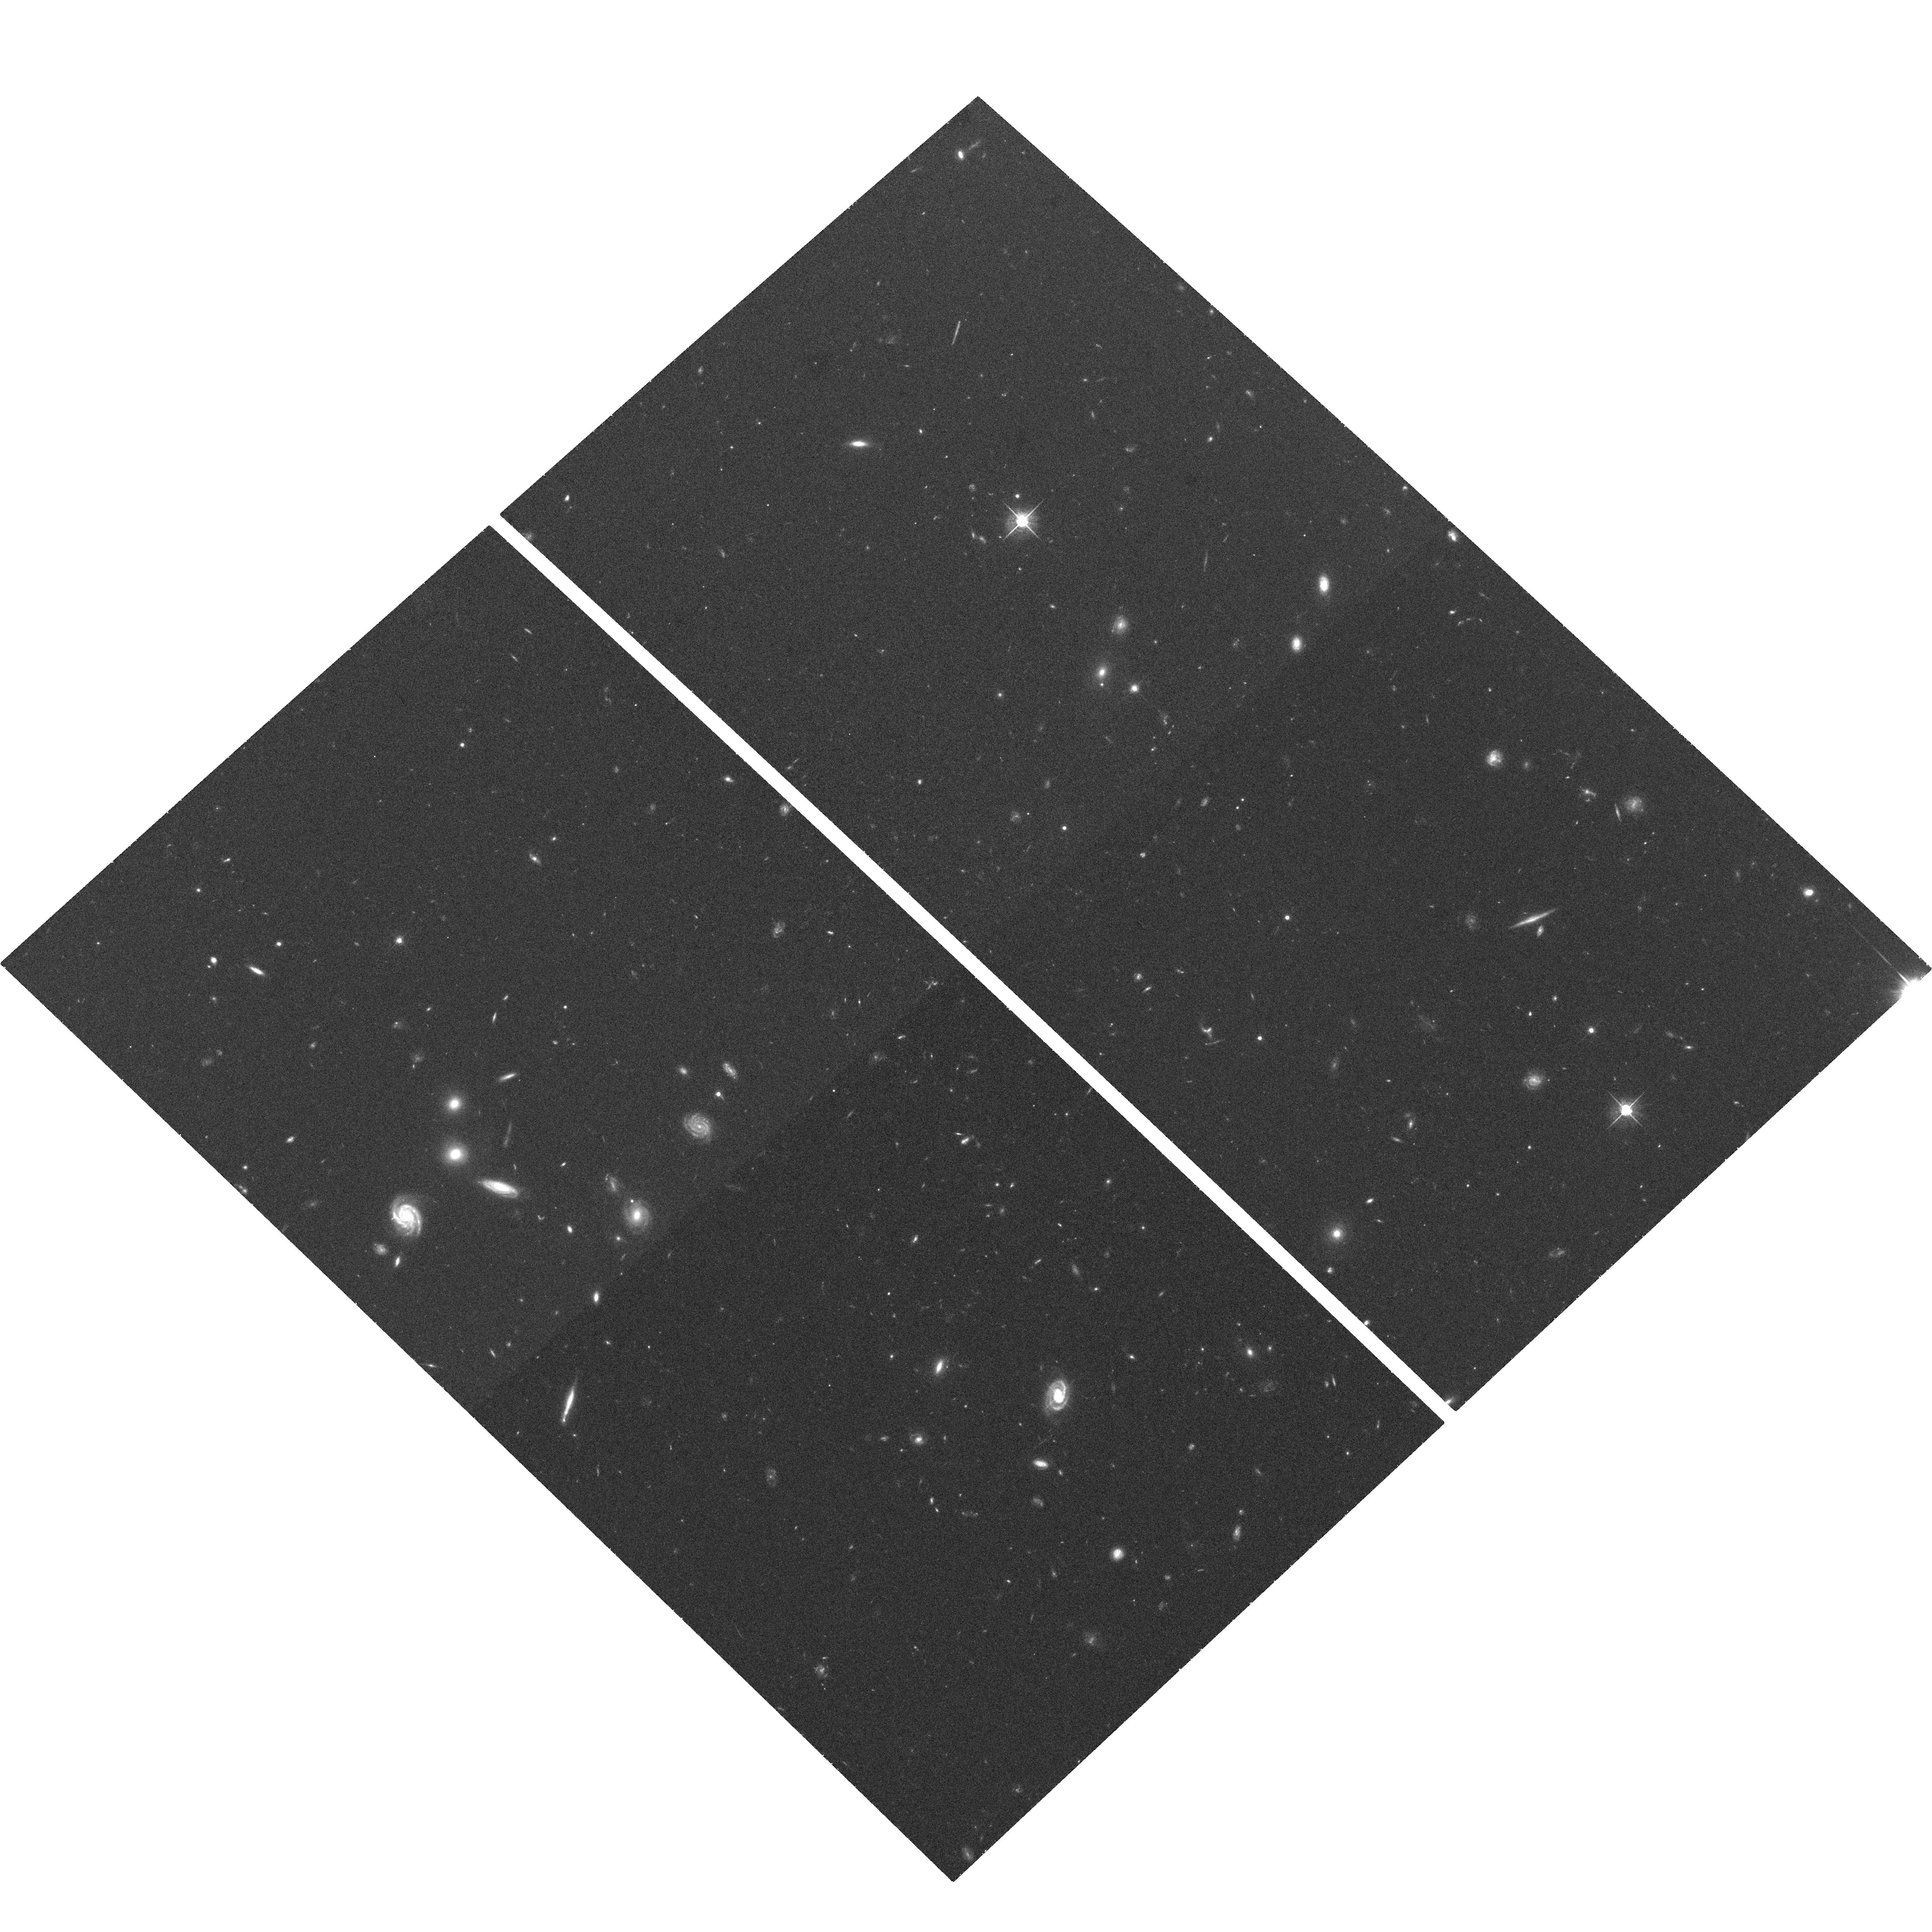
Target: SDSSJ091040.03+535427.9. Instrument: ACS/WFC. Filter: F625W. Exposure: 36 min. Observation ID: hst_10813_07_acs_wfc_f625w_j9p007

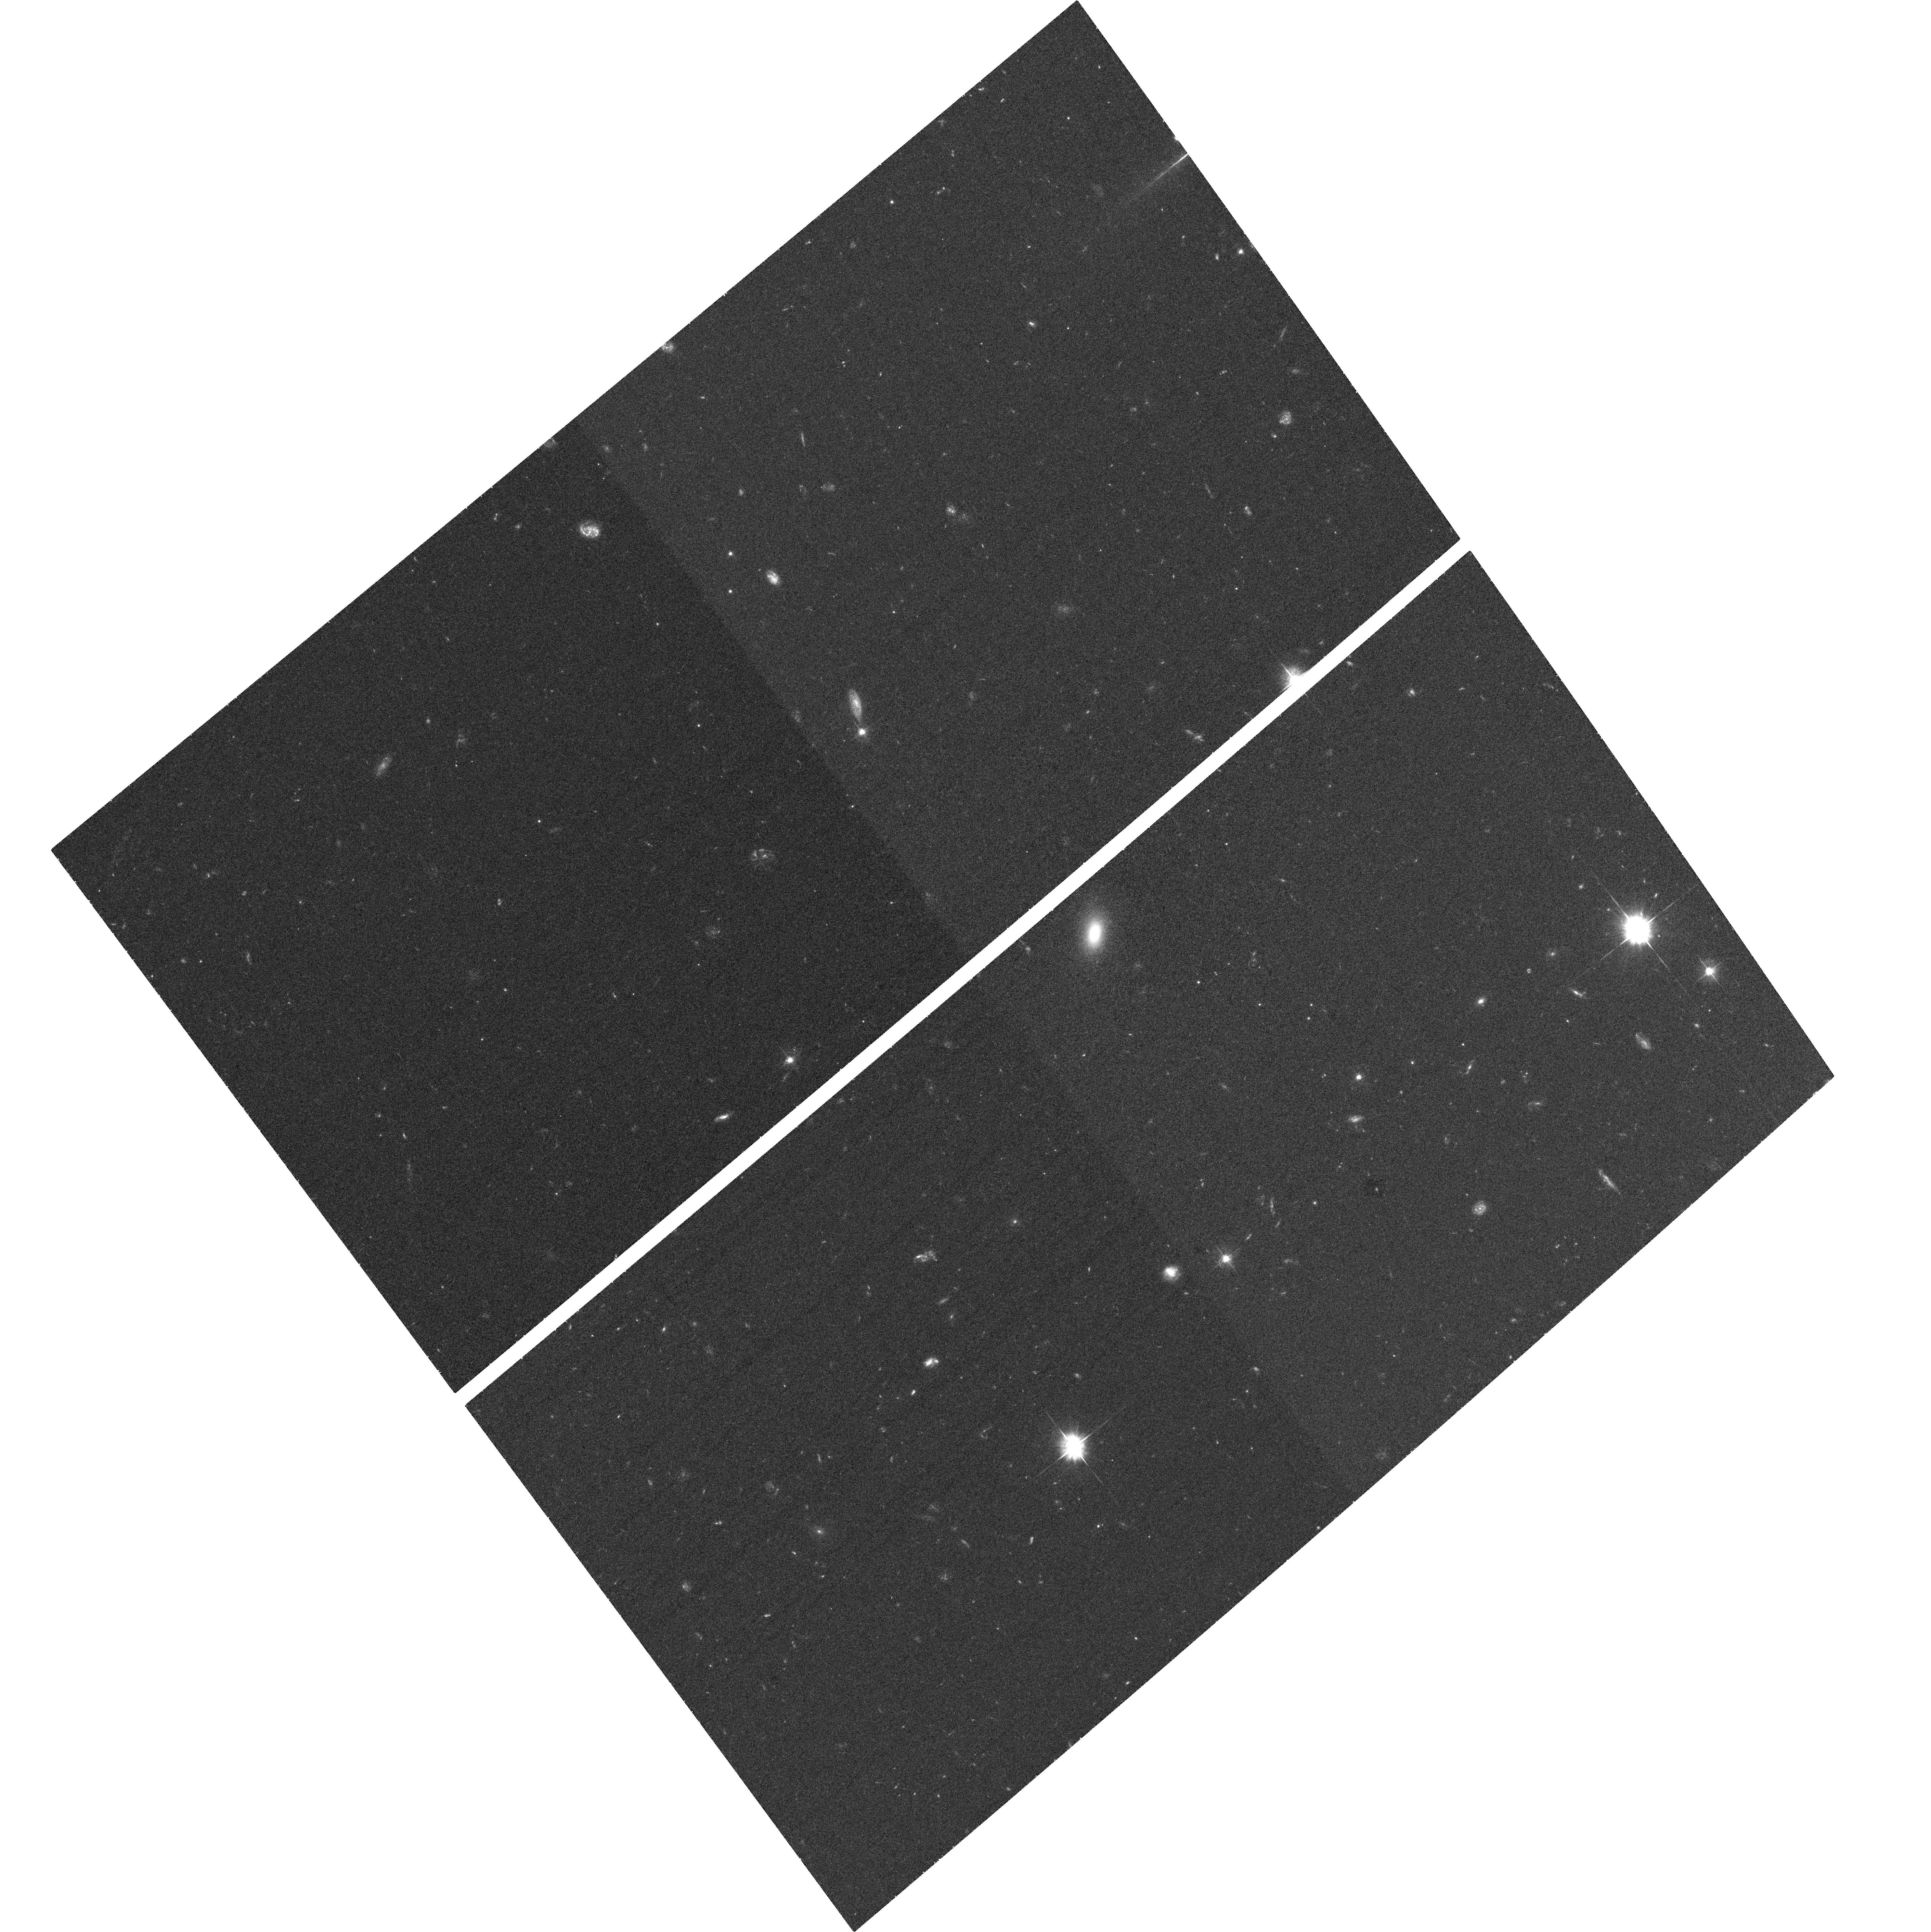
Target: SDSSJ083456.52+473957.5. Instrument: ACS/WFC. Filter: F475W. Exposure: 35 min. Observation ID: hst_10813_06_acs_wfc_f475w_j9p006

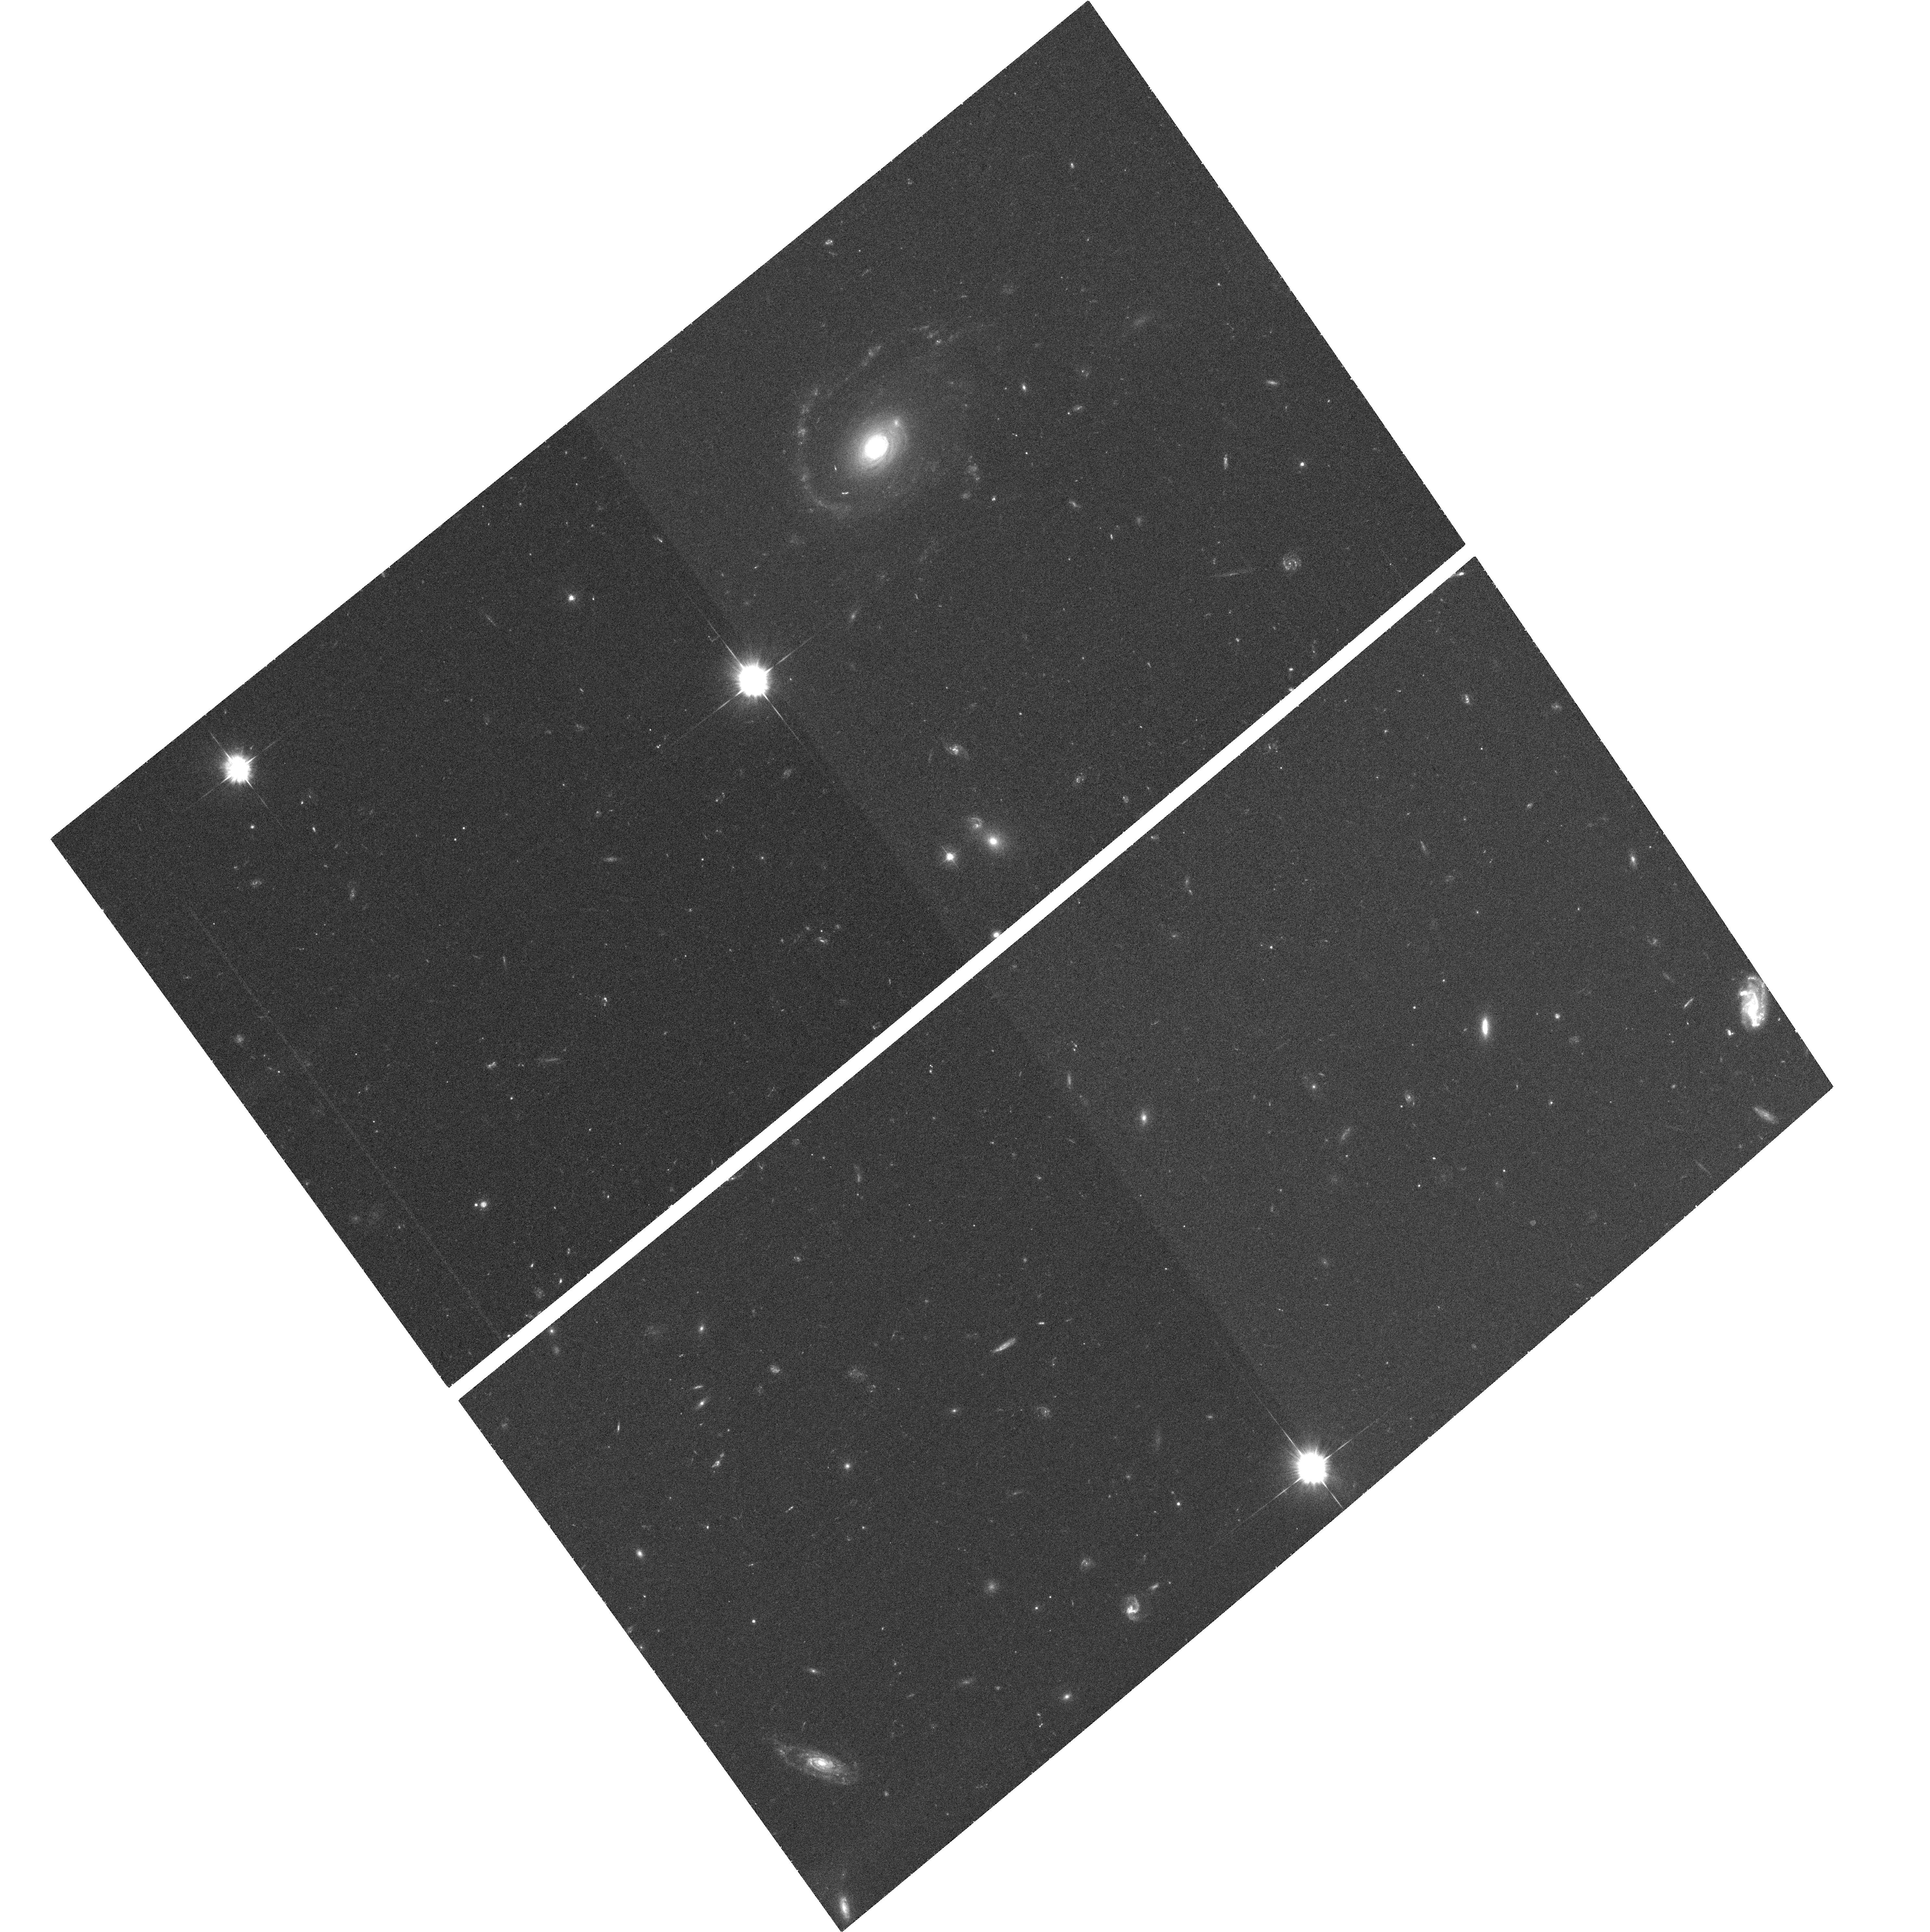
Target: SDSSJ234020.86+005559.7. Instrument: ACS/WFC. Filter: F475W. Exposure: 34 min. Observation ID: hst_10813_12_acs_wfc_f475w_j9p012

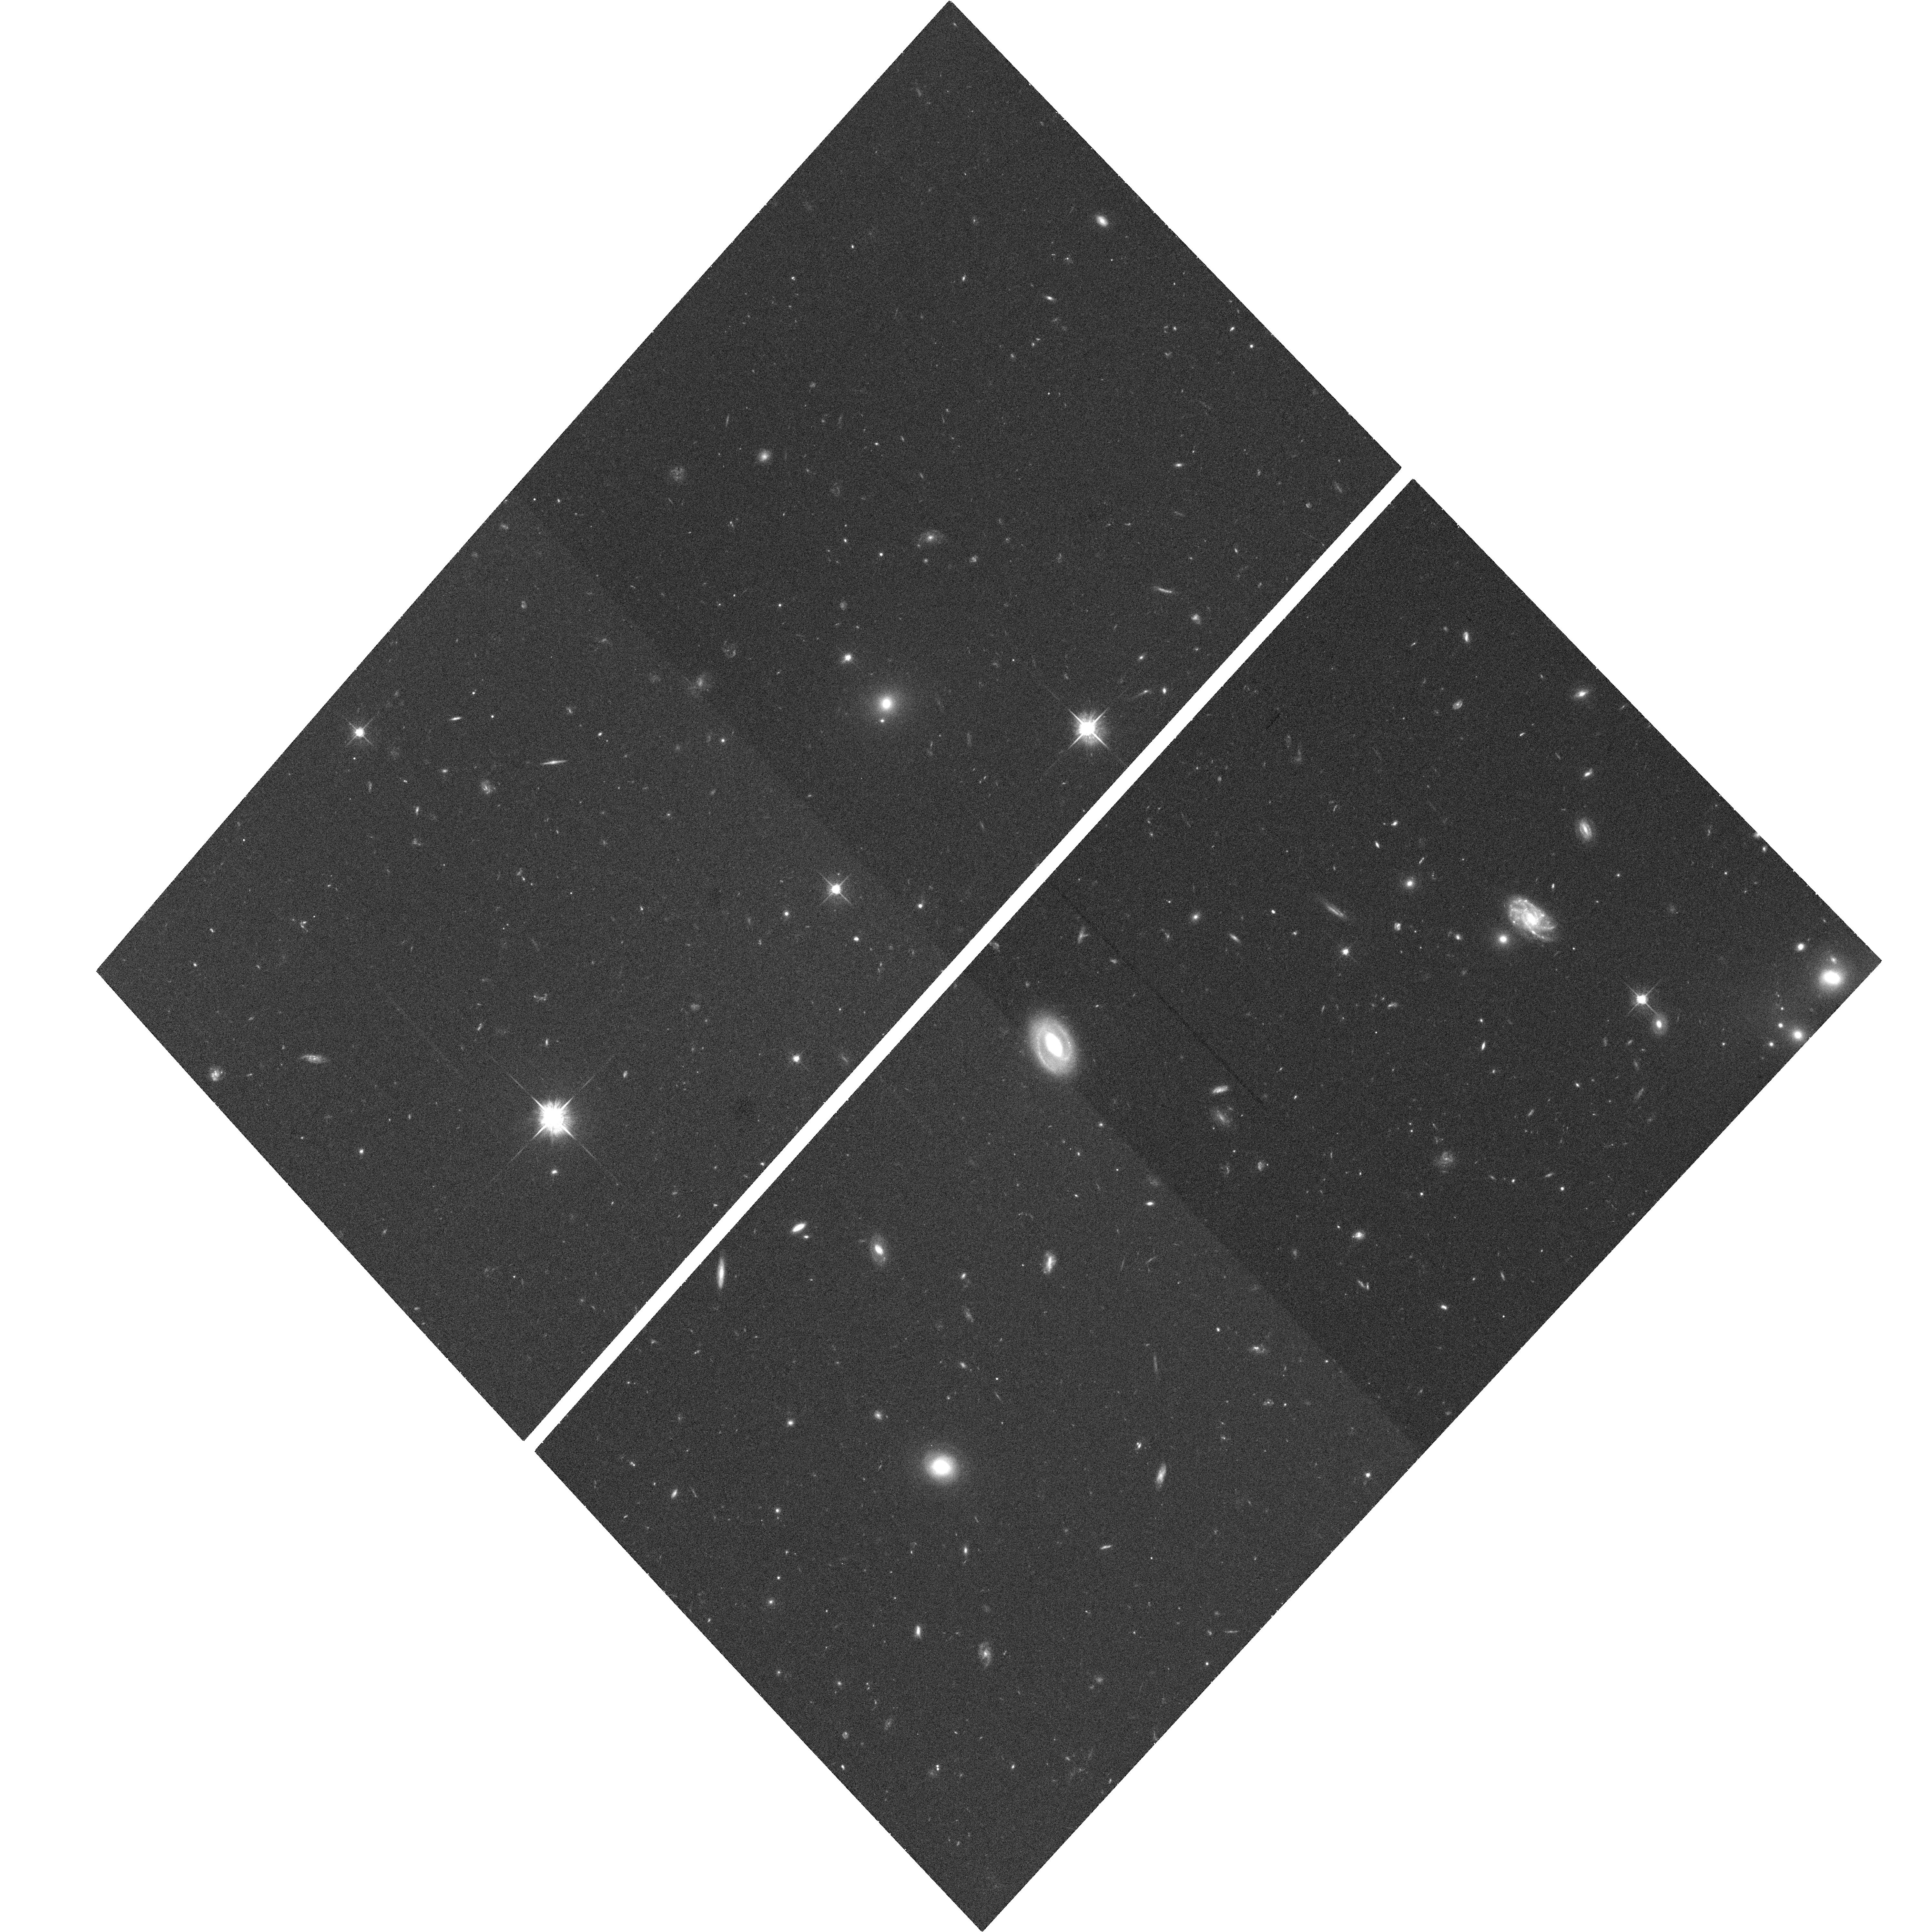
Target: SDSSJ025002.88-082406. Instrument: ACS/WFC. Filter: F625W. Exposure: 36 min. Observation ID: hst_10813_04_acs_wfc_f625w_j9p004

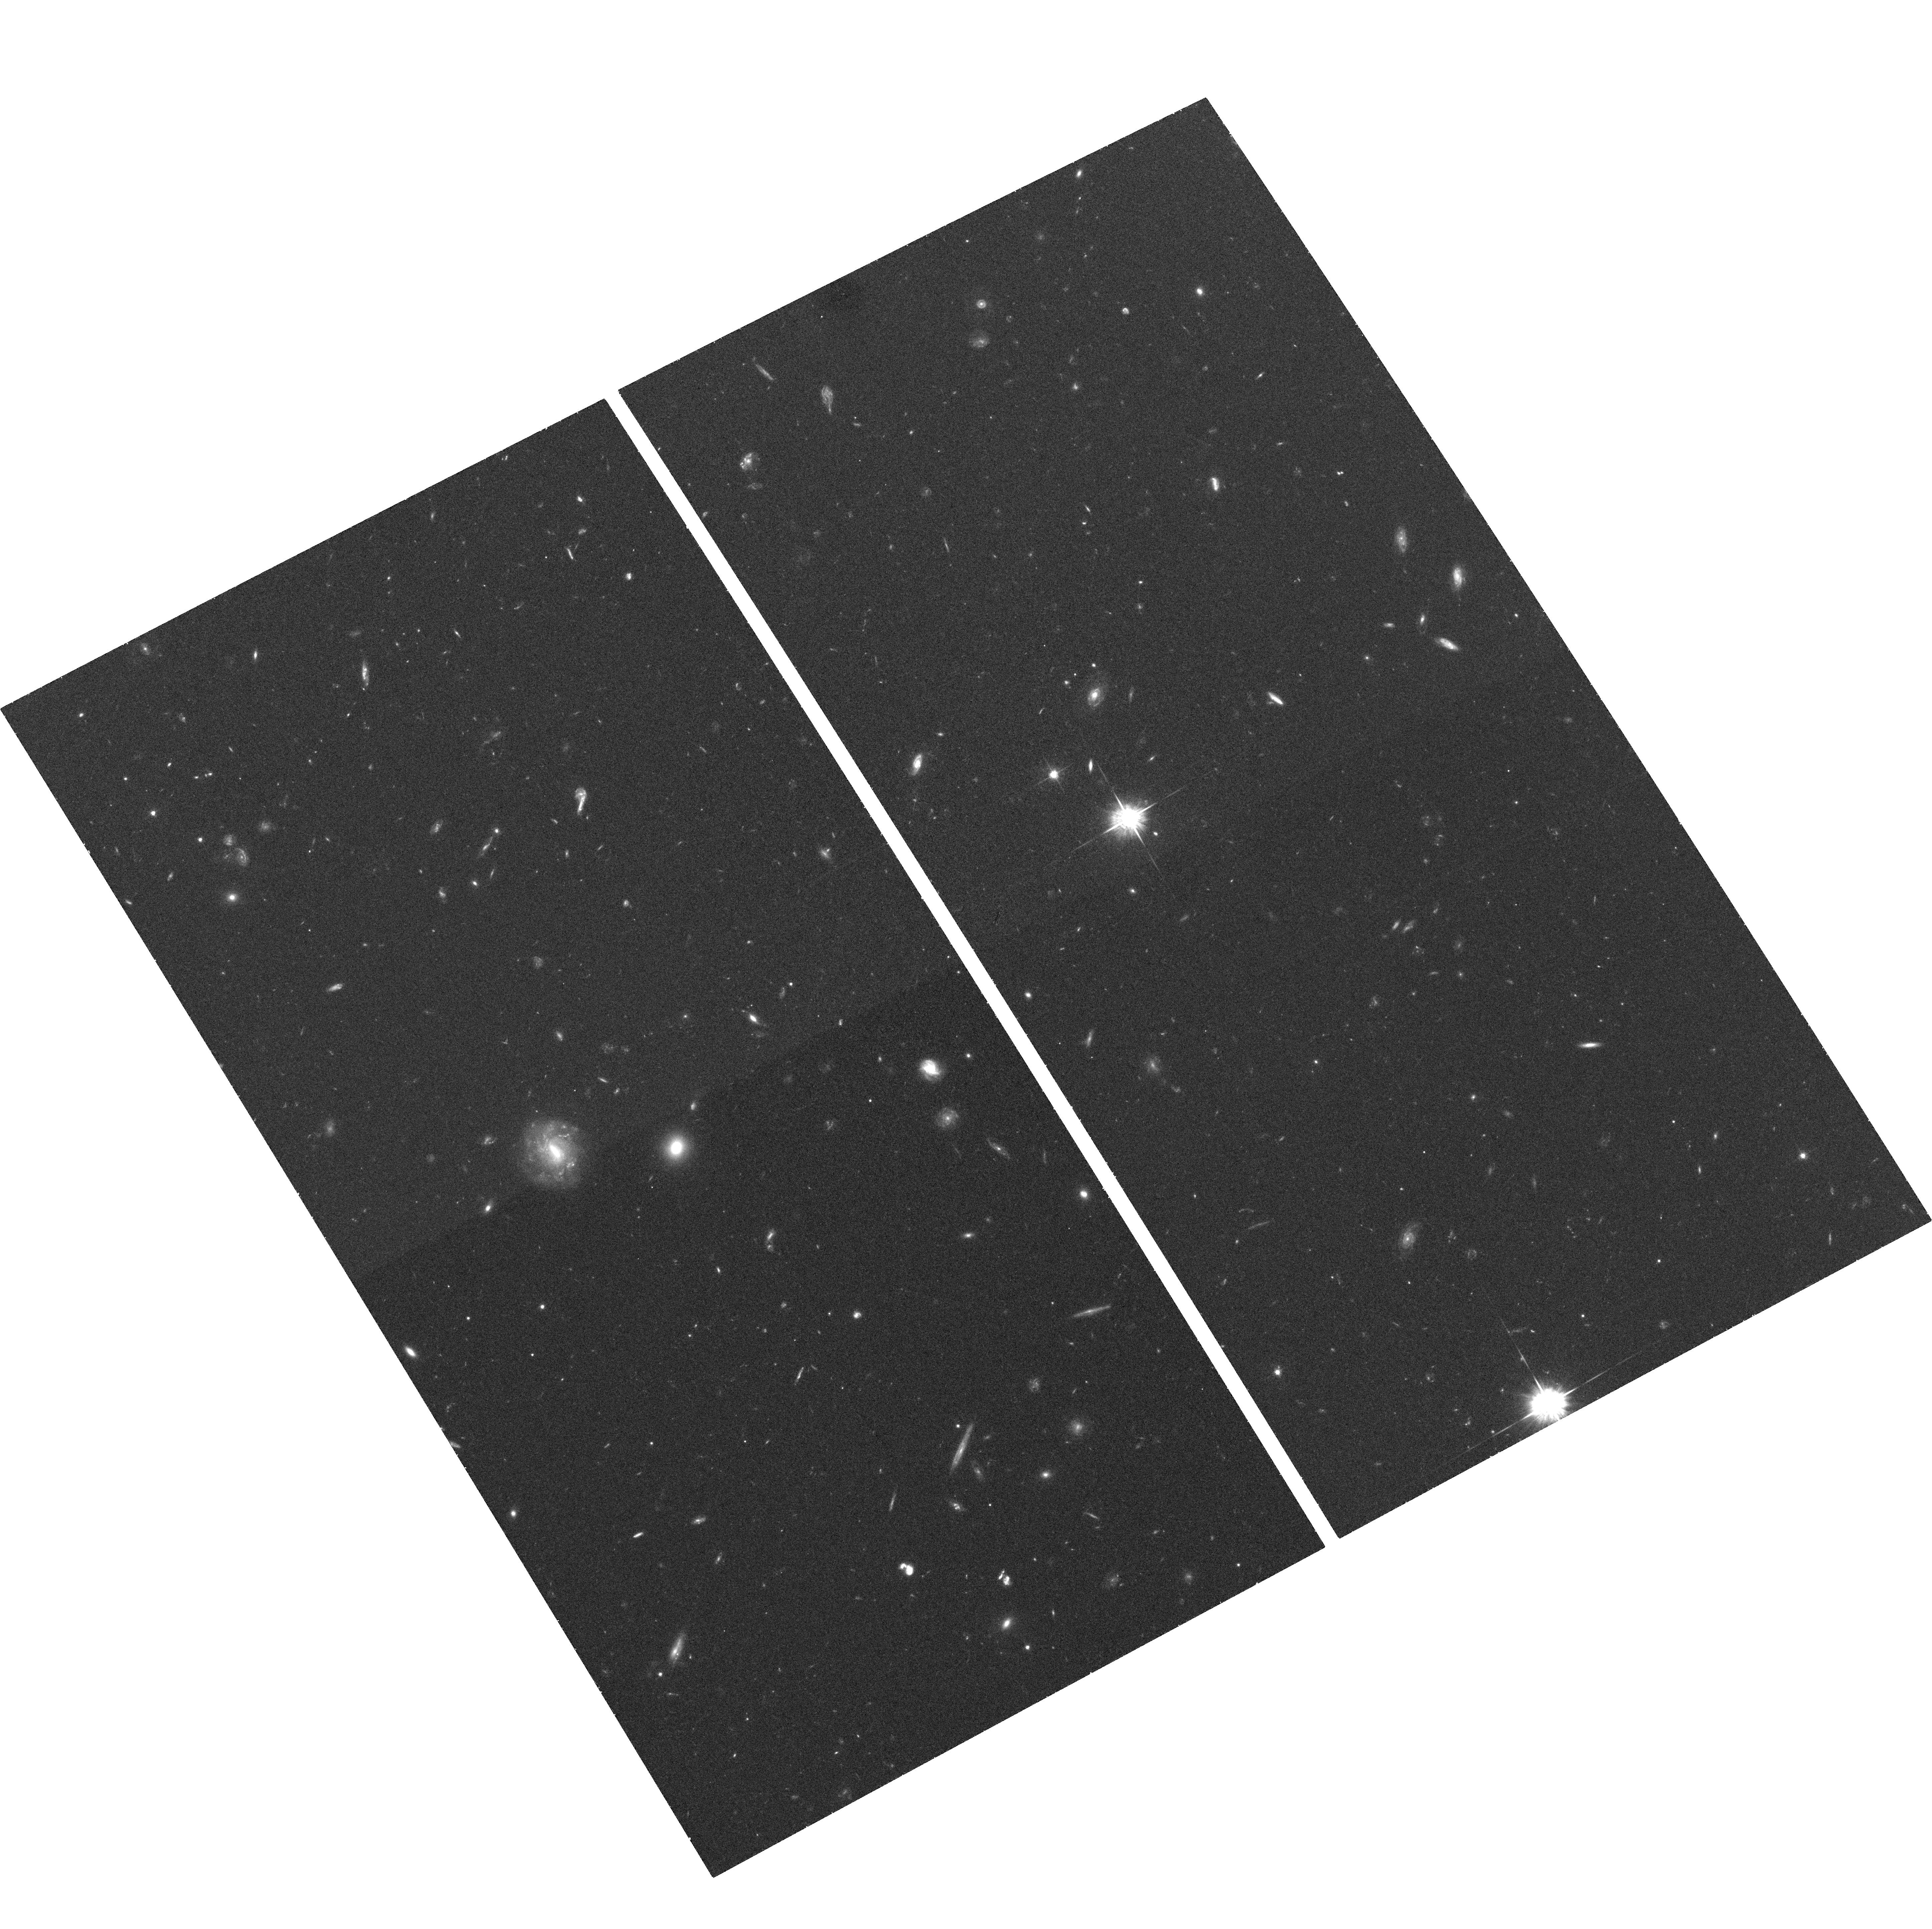
Target: SDSSJ015900.89-004839.1. Instrument: ACS/WFC. Filter: F625W. Exposure: 36 min. Observation ID: hst_10813_03_acs_wfc_f625w_j9p003

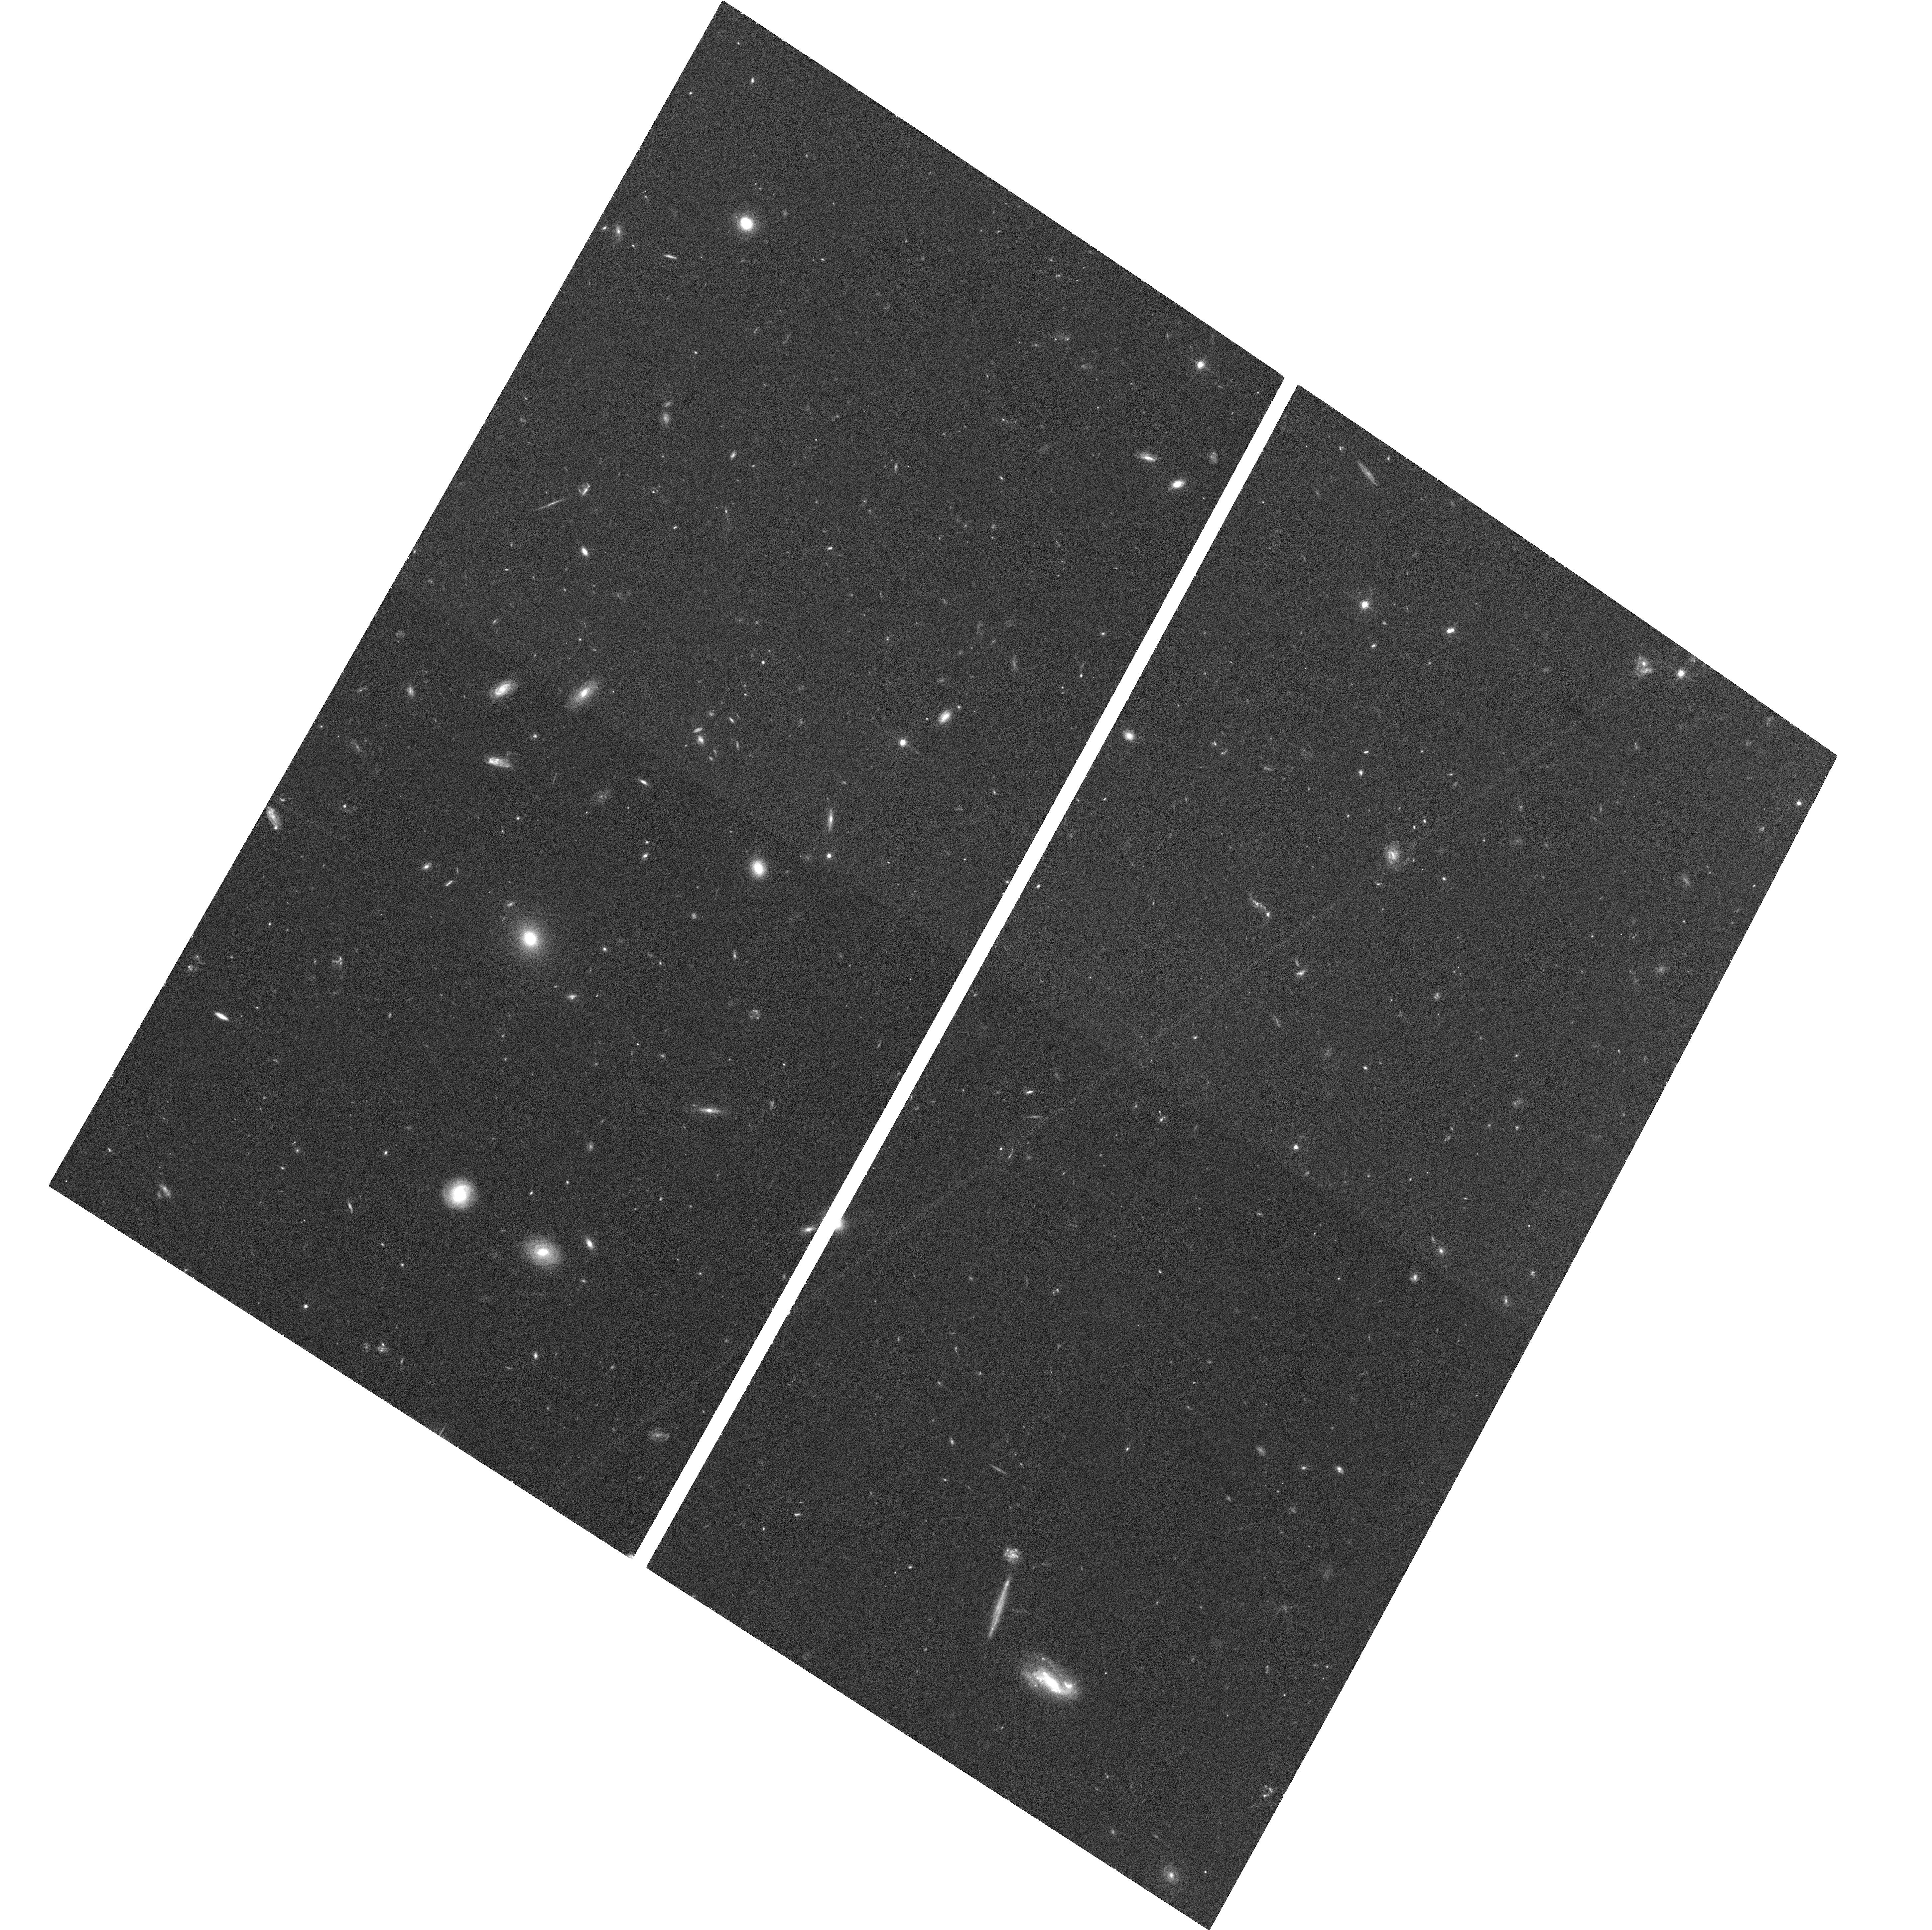
Target: SDSSJ004746.24-000036.4. Instrument: ACS/WFC. Filter: F625W. Exposure: 36 min. Observation ID: hst_10813_01_acs_wfc_f625w_j9p001

MgII Absorption Line Systems: Galaxy Halos or the Metal-Enriched IGM? (PI: Bowen, David V.)

MgII QSO absorption lines detected in the spectra of background QSOs were used over a decade ago to infer that all redshift z > 0.2 galaxies have gaseous halos of radius ~ 60 kpc. The actual size of the halo was believed to be proportional to the luminosity of the galaxy. However, these conclusions are now much harder to understand in light of the results from numerical simulations which show how gas evolves in the universe. These models predict that gas and galaxies merely share the same filamentary structures defined by dark matter. If these models are correct, how are MgII systems and galaxies really related? We can better understand the distribution of absorbing gas if we FIRST select galaxies close to QSO sightlines and THEN search for MgII absorption at the redshift of the intervening galaxies. This is the antithesis of the original experiments which sought to find absorbing galaxies based on known MgII systems. The frequency with which we detect MgII lines from randomly selected galaxies should enable us to better understand if absorption arises in the halos of individual galaxies, or if MgII merely arises in the same IGM that galaxies inhabit. We have used ground-based telescopes to indentify twenty z = 0.31-0.55 galaxies within 14-51 kpc of a g < 20 QSO, and to search for MgII absorption at the galaxies' redshifts. Surprisingly, we find that only 50% of our QSOs show MgII absorption. In this proposal, we seek multi-color ACS images of twelve of the fields to i) correlate the incidence of MgII with galaxy morphology; ii) determine if absorption (or lack thereof) is related to galaxy disks or halos; iii) search for signs of galaxy interactions which may explain the large cross-sections of MgII systems; and iv) look for faint interloping galaxies closer to the line of sight than the one we identified. An important component of the program is to observe each field in the SDSS g-, r- and i-bands, to permit an estimate of the photometric redshift of any objects which lie closer to the QSO sightline than the identified galaxy, and which might actually be responsible for the absorption.